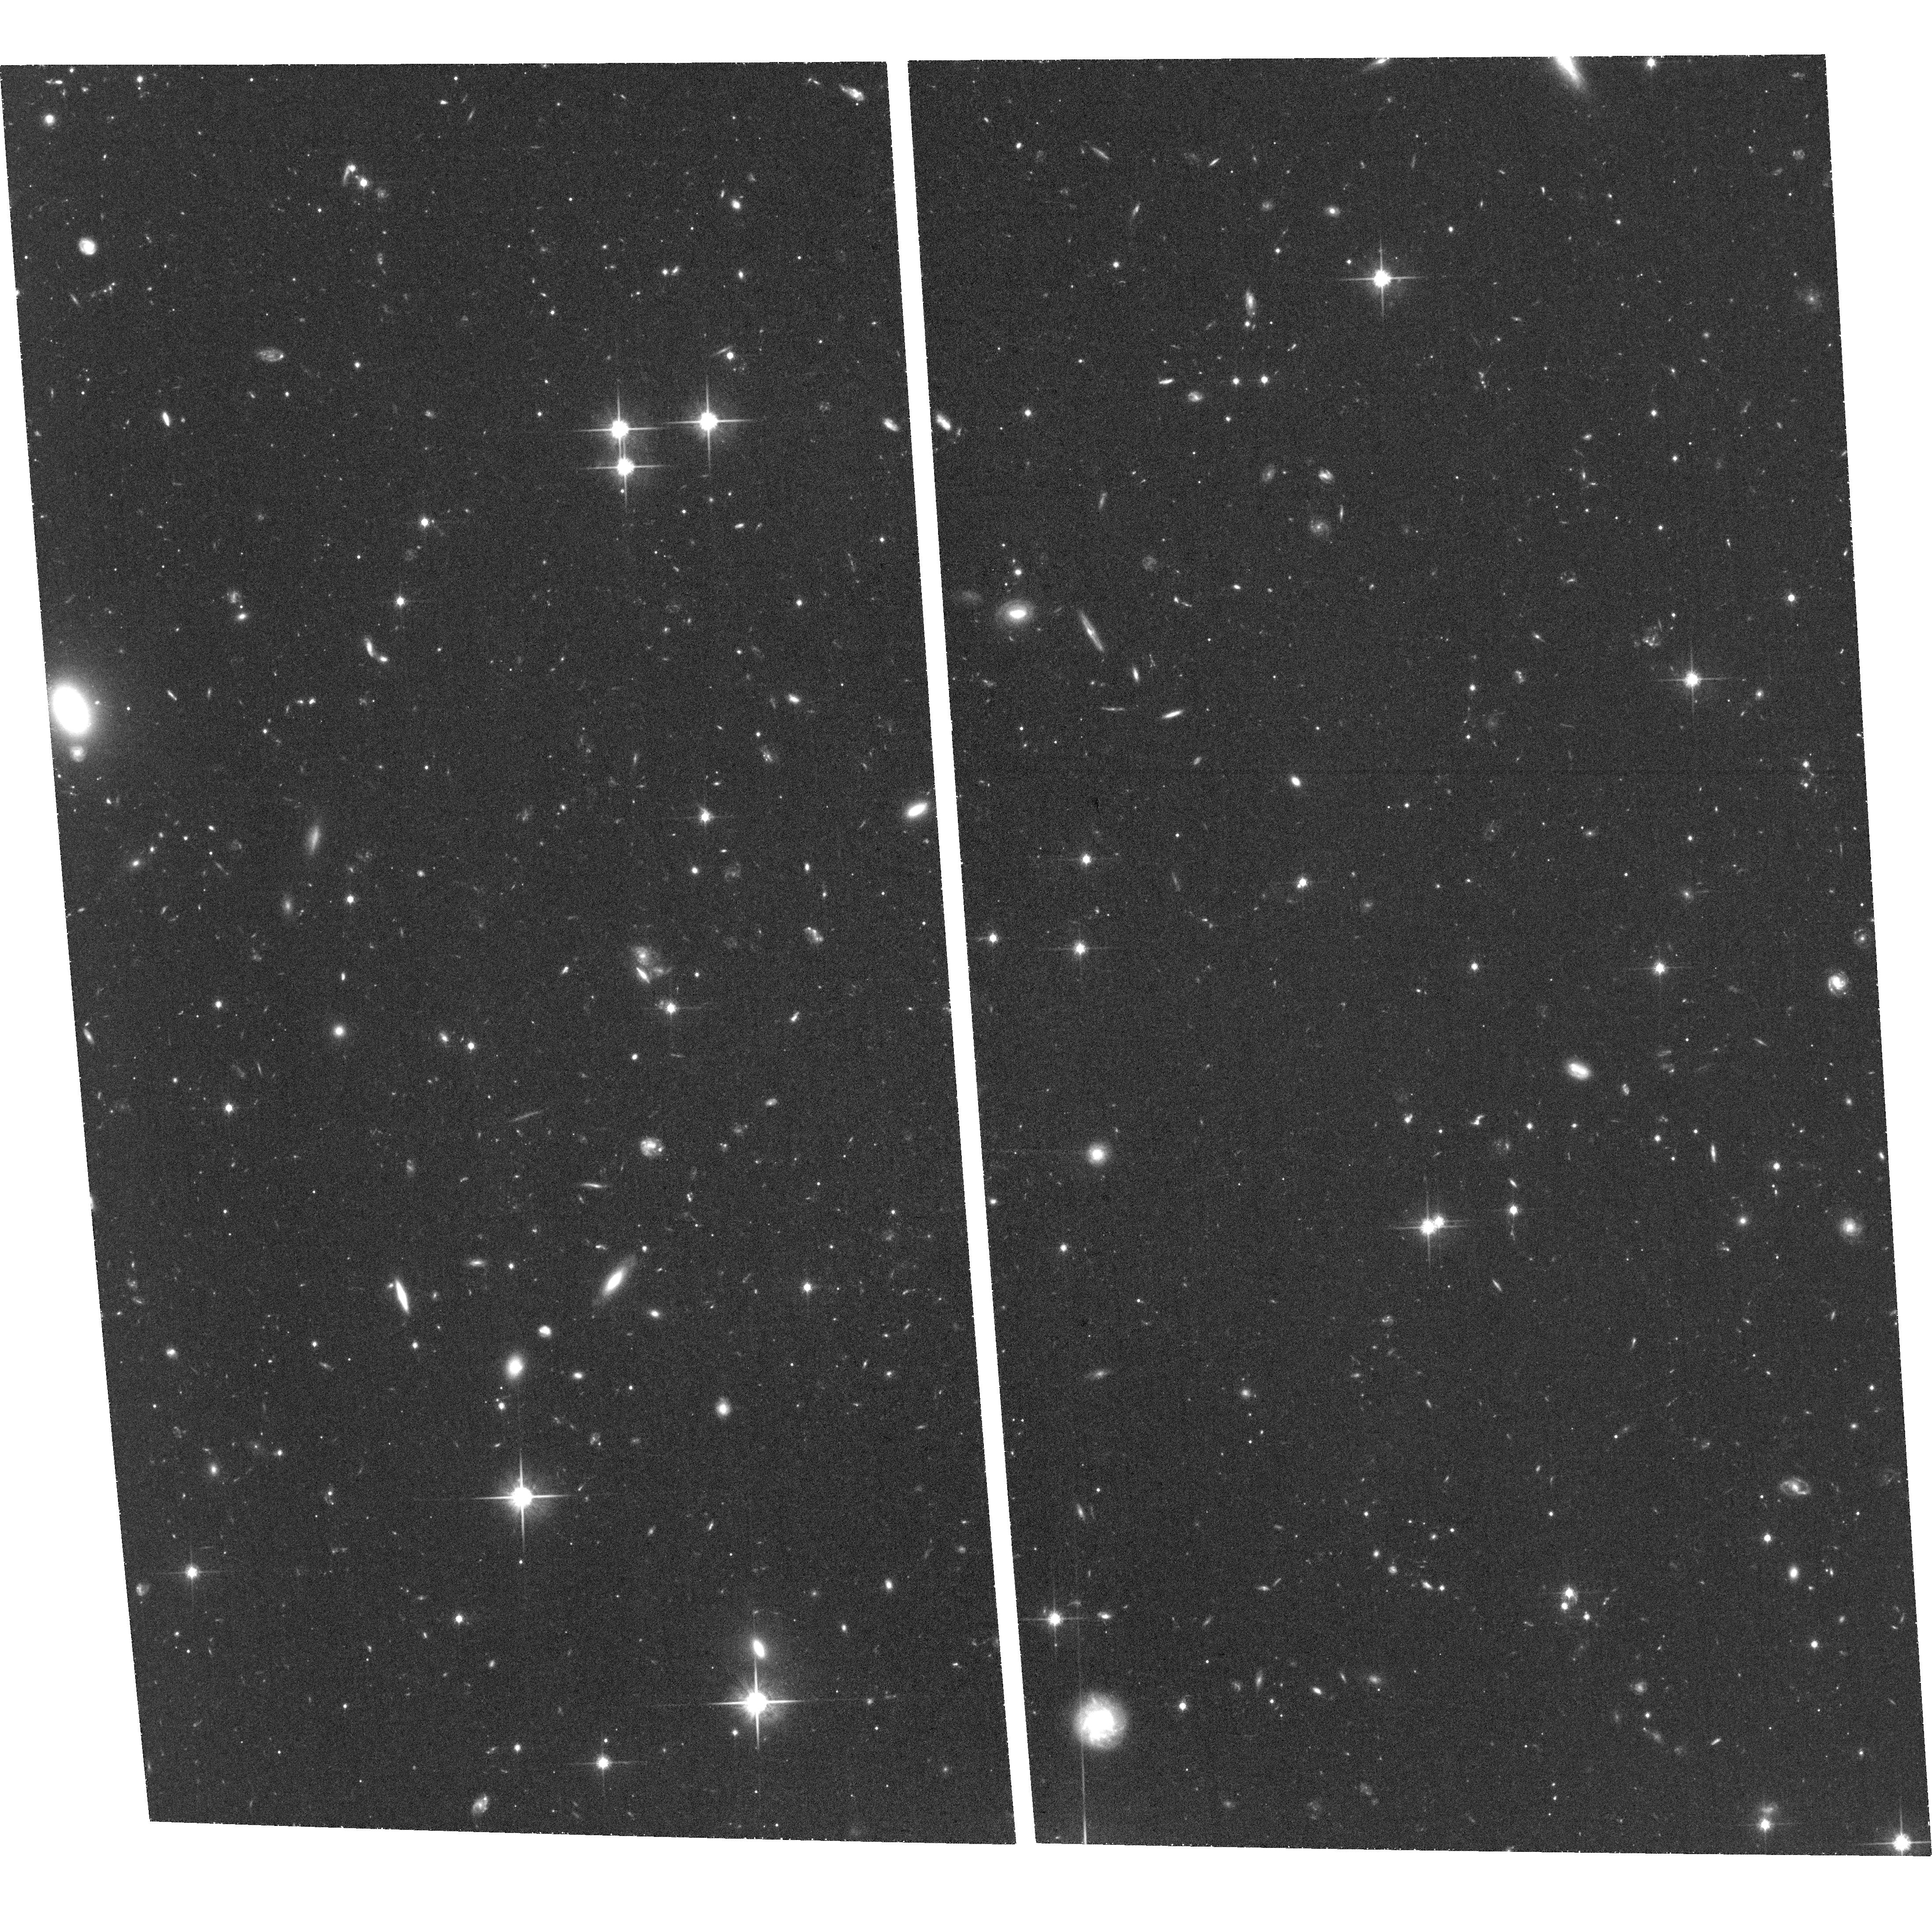
Target: HERCWEST. Instrument: ACS/WFC. Filter: F814W. Exposure: 1.4 h. Observation ID: hst_15182_09_acs_wfc_f814w_jdhd09

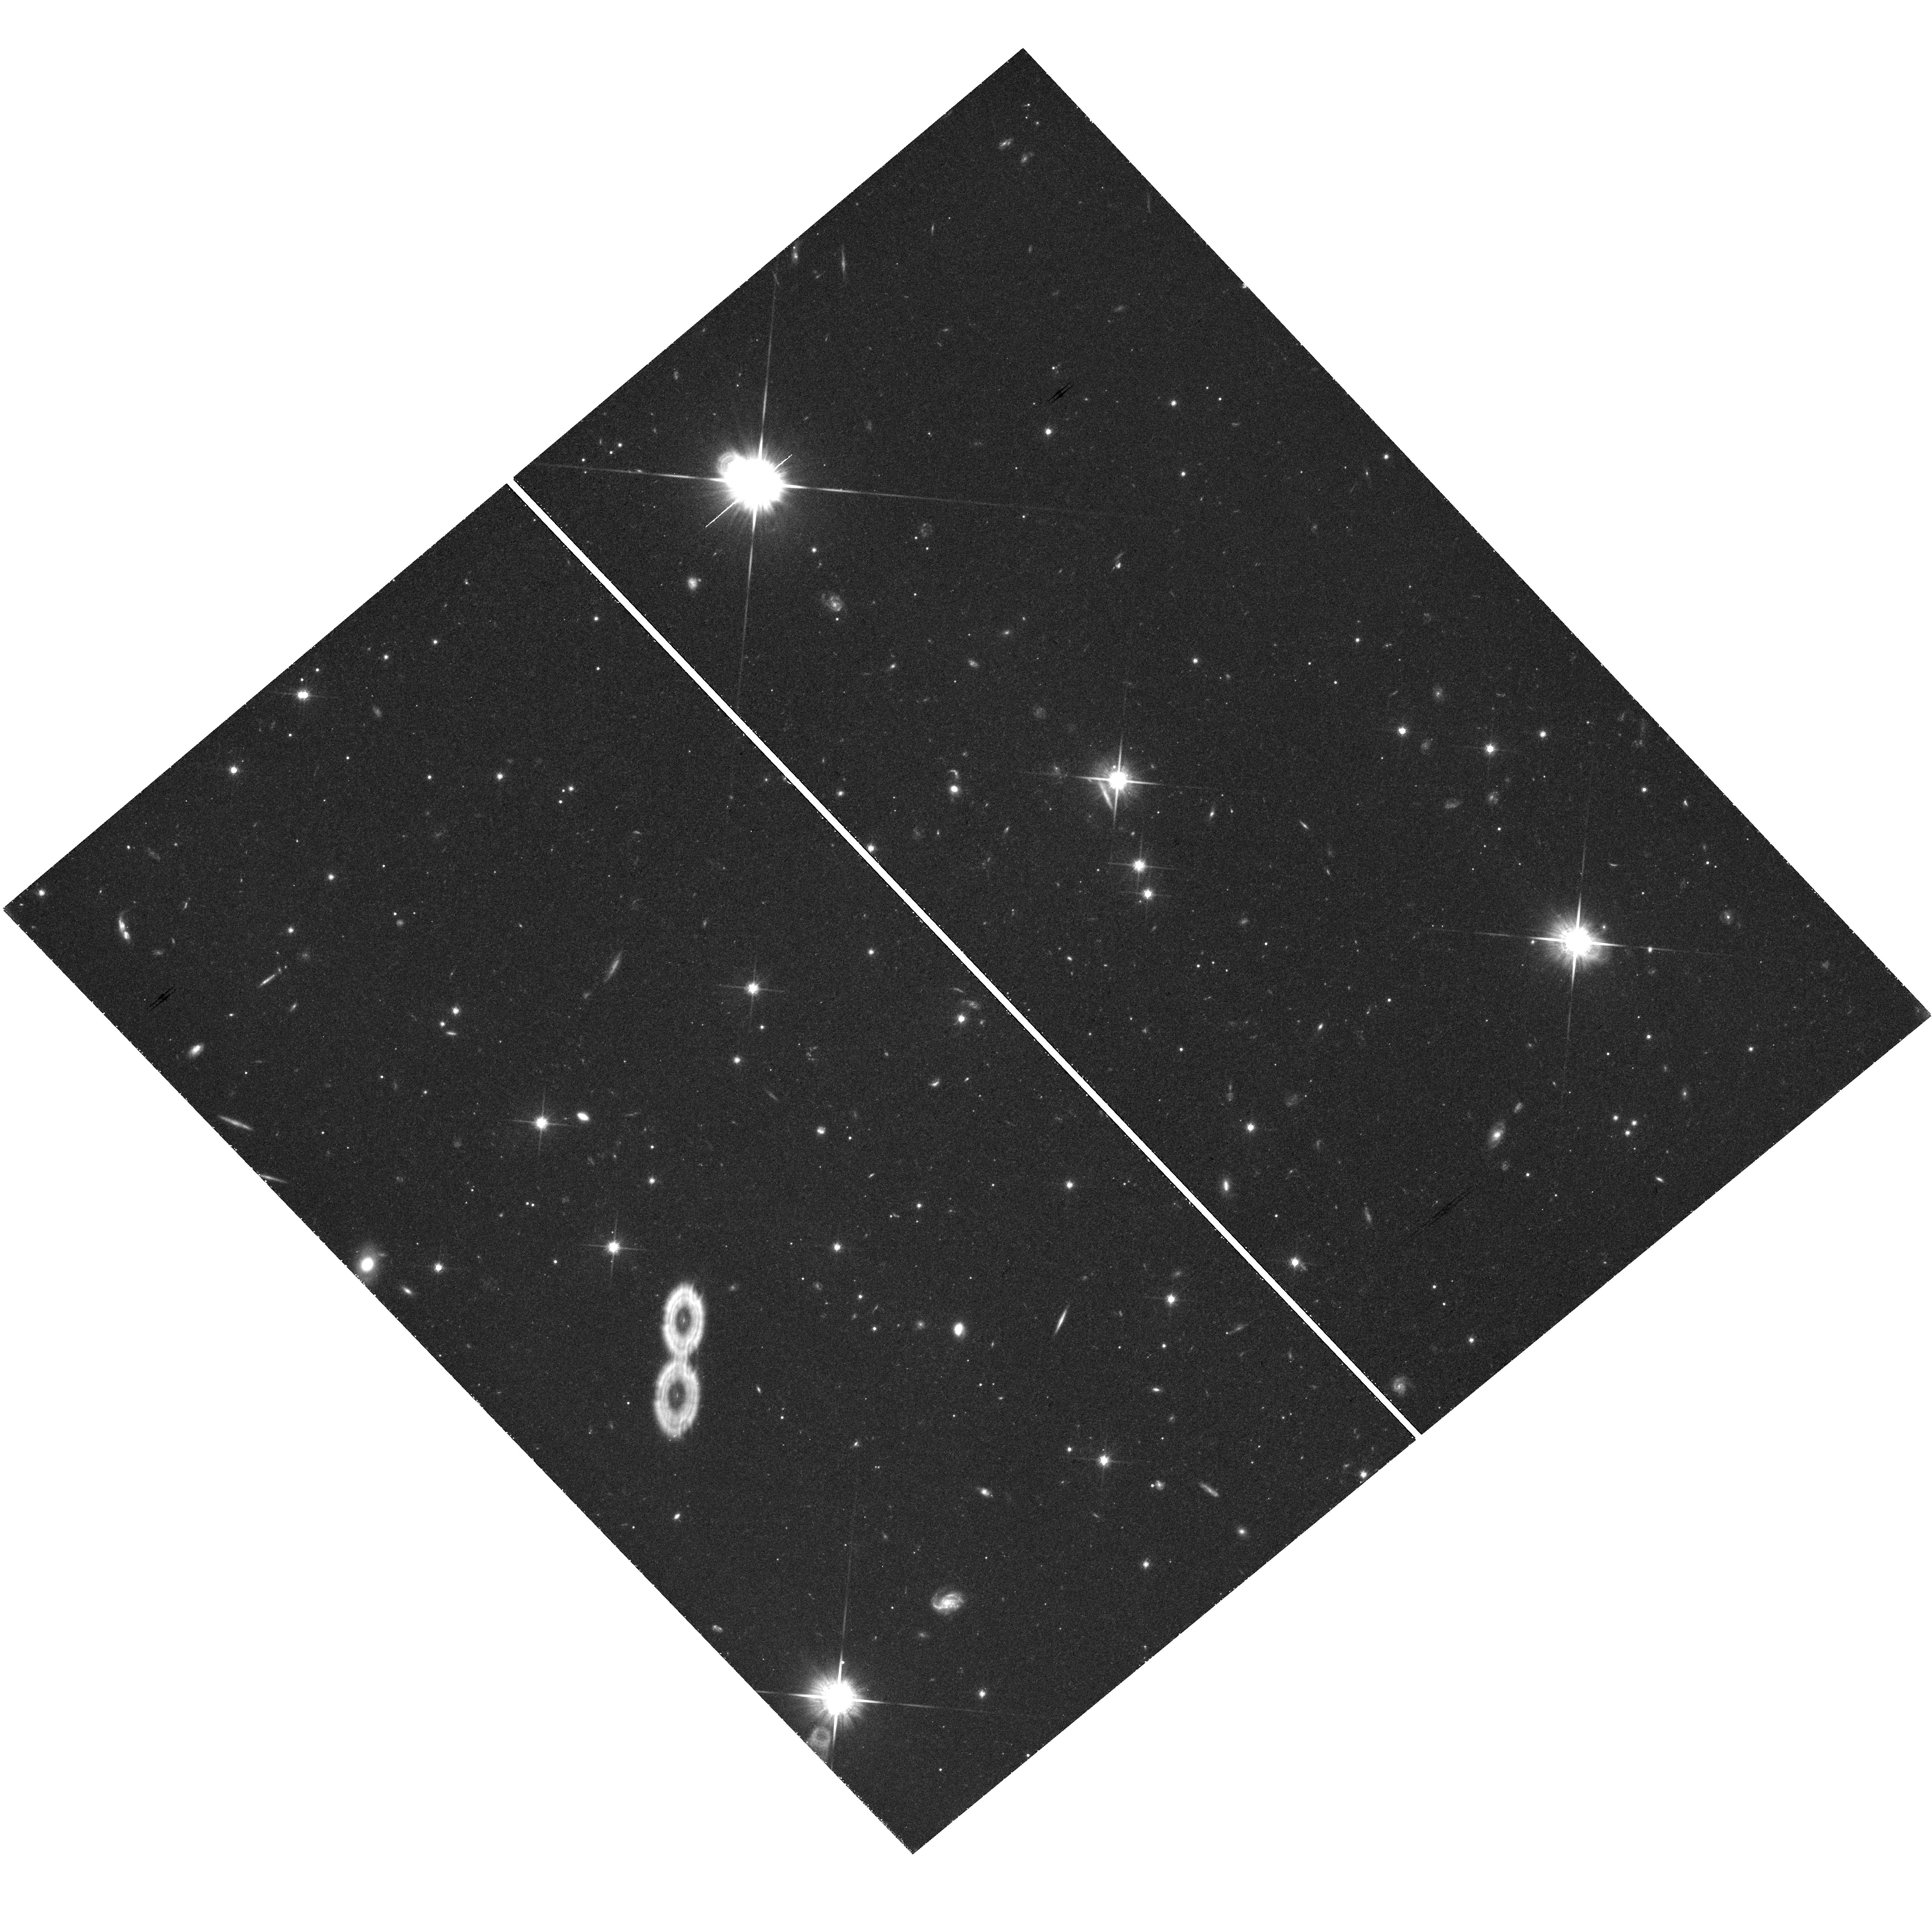
Target: HERCEAST. Instrument: WFC3/UVIS. Filter: F814W. Exposure: 1.5 h. Observation ID: hst_15182_05_wfc3_uvis_f814w_idhd05

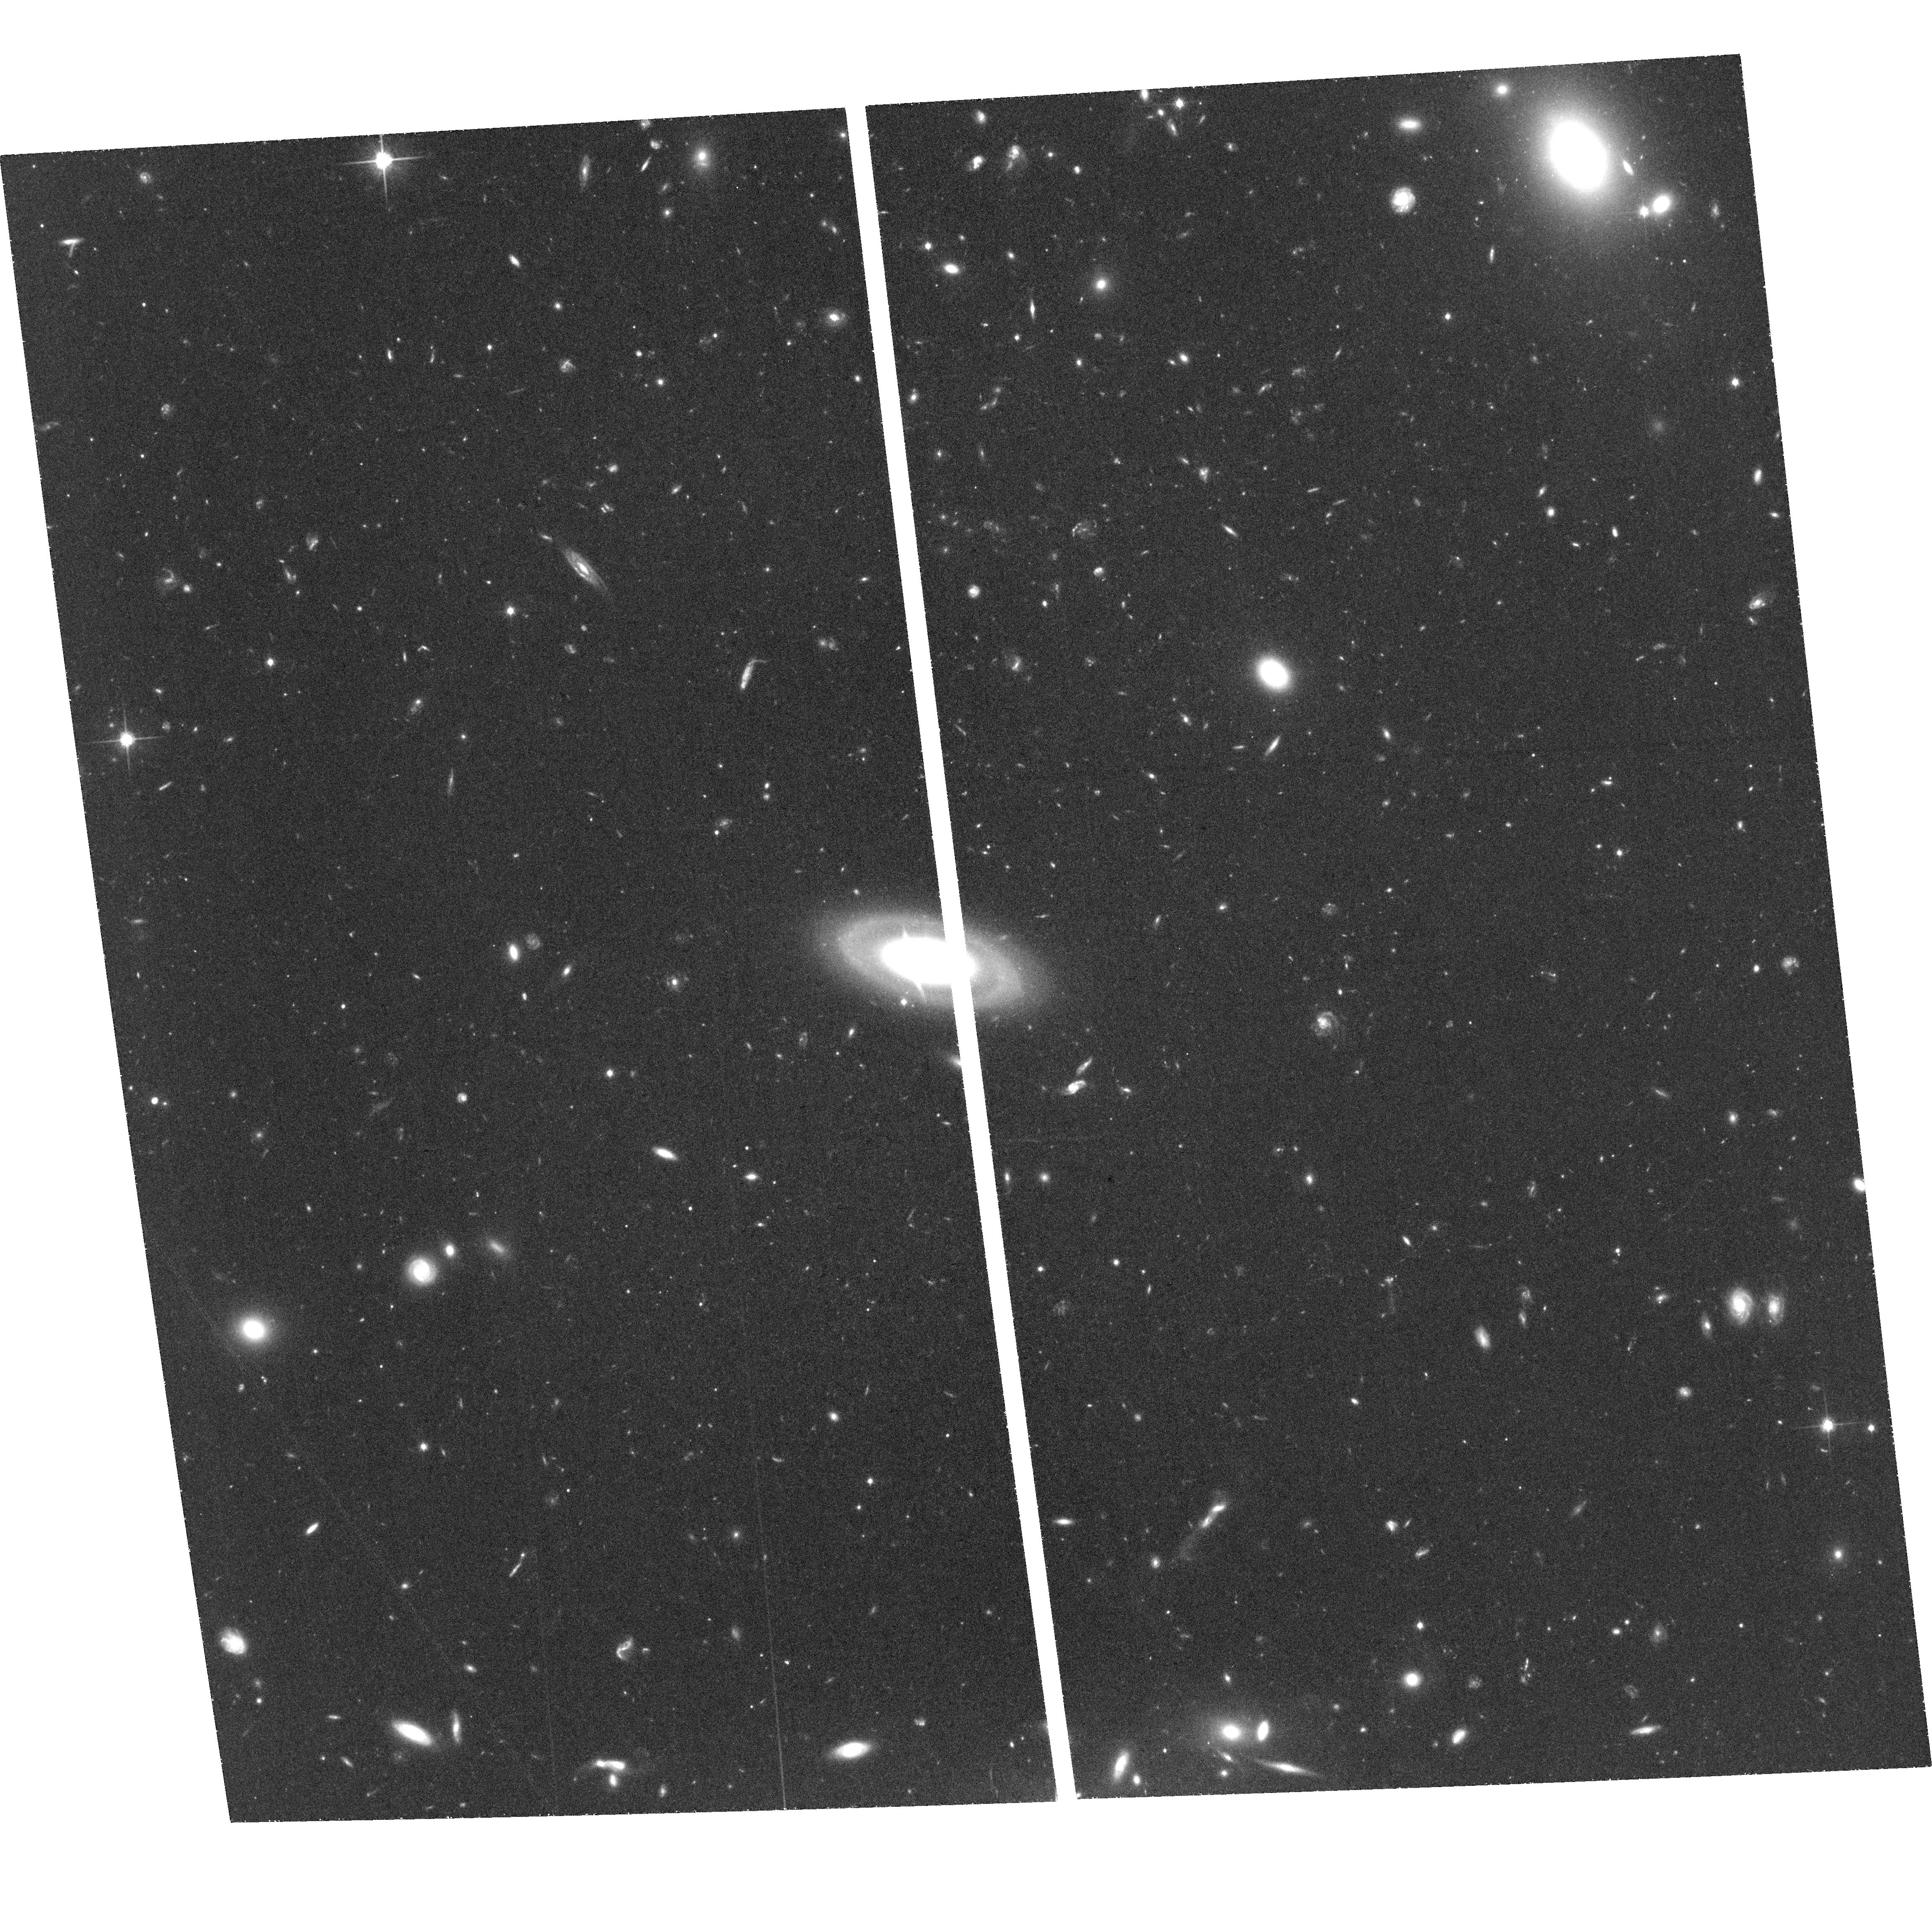
Target: LEOVNE. Instrument: ACS/WFC. Filter: F814W. Exposure: 1.4 h. Observation ID: hst_15182_02_acs_wfc_f814w_jdhd02

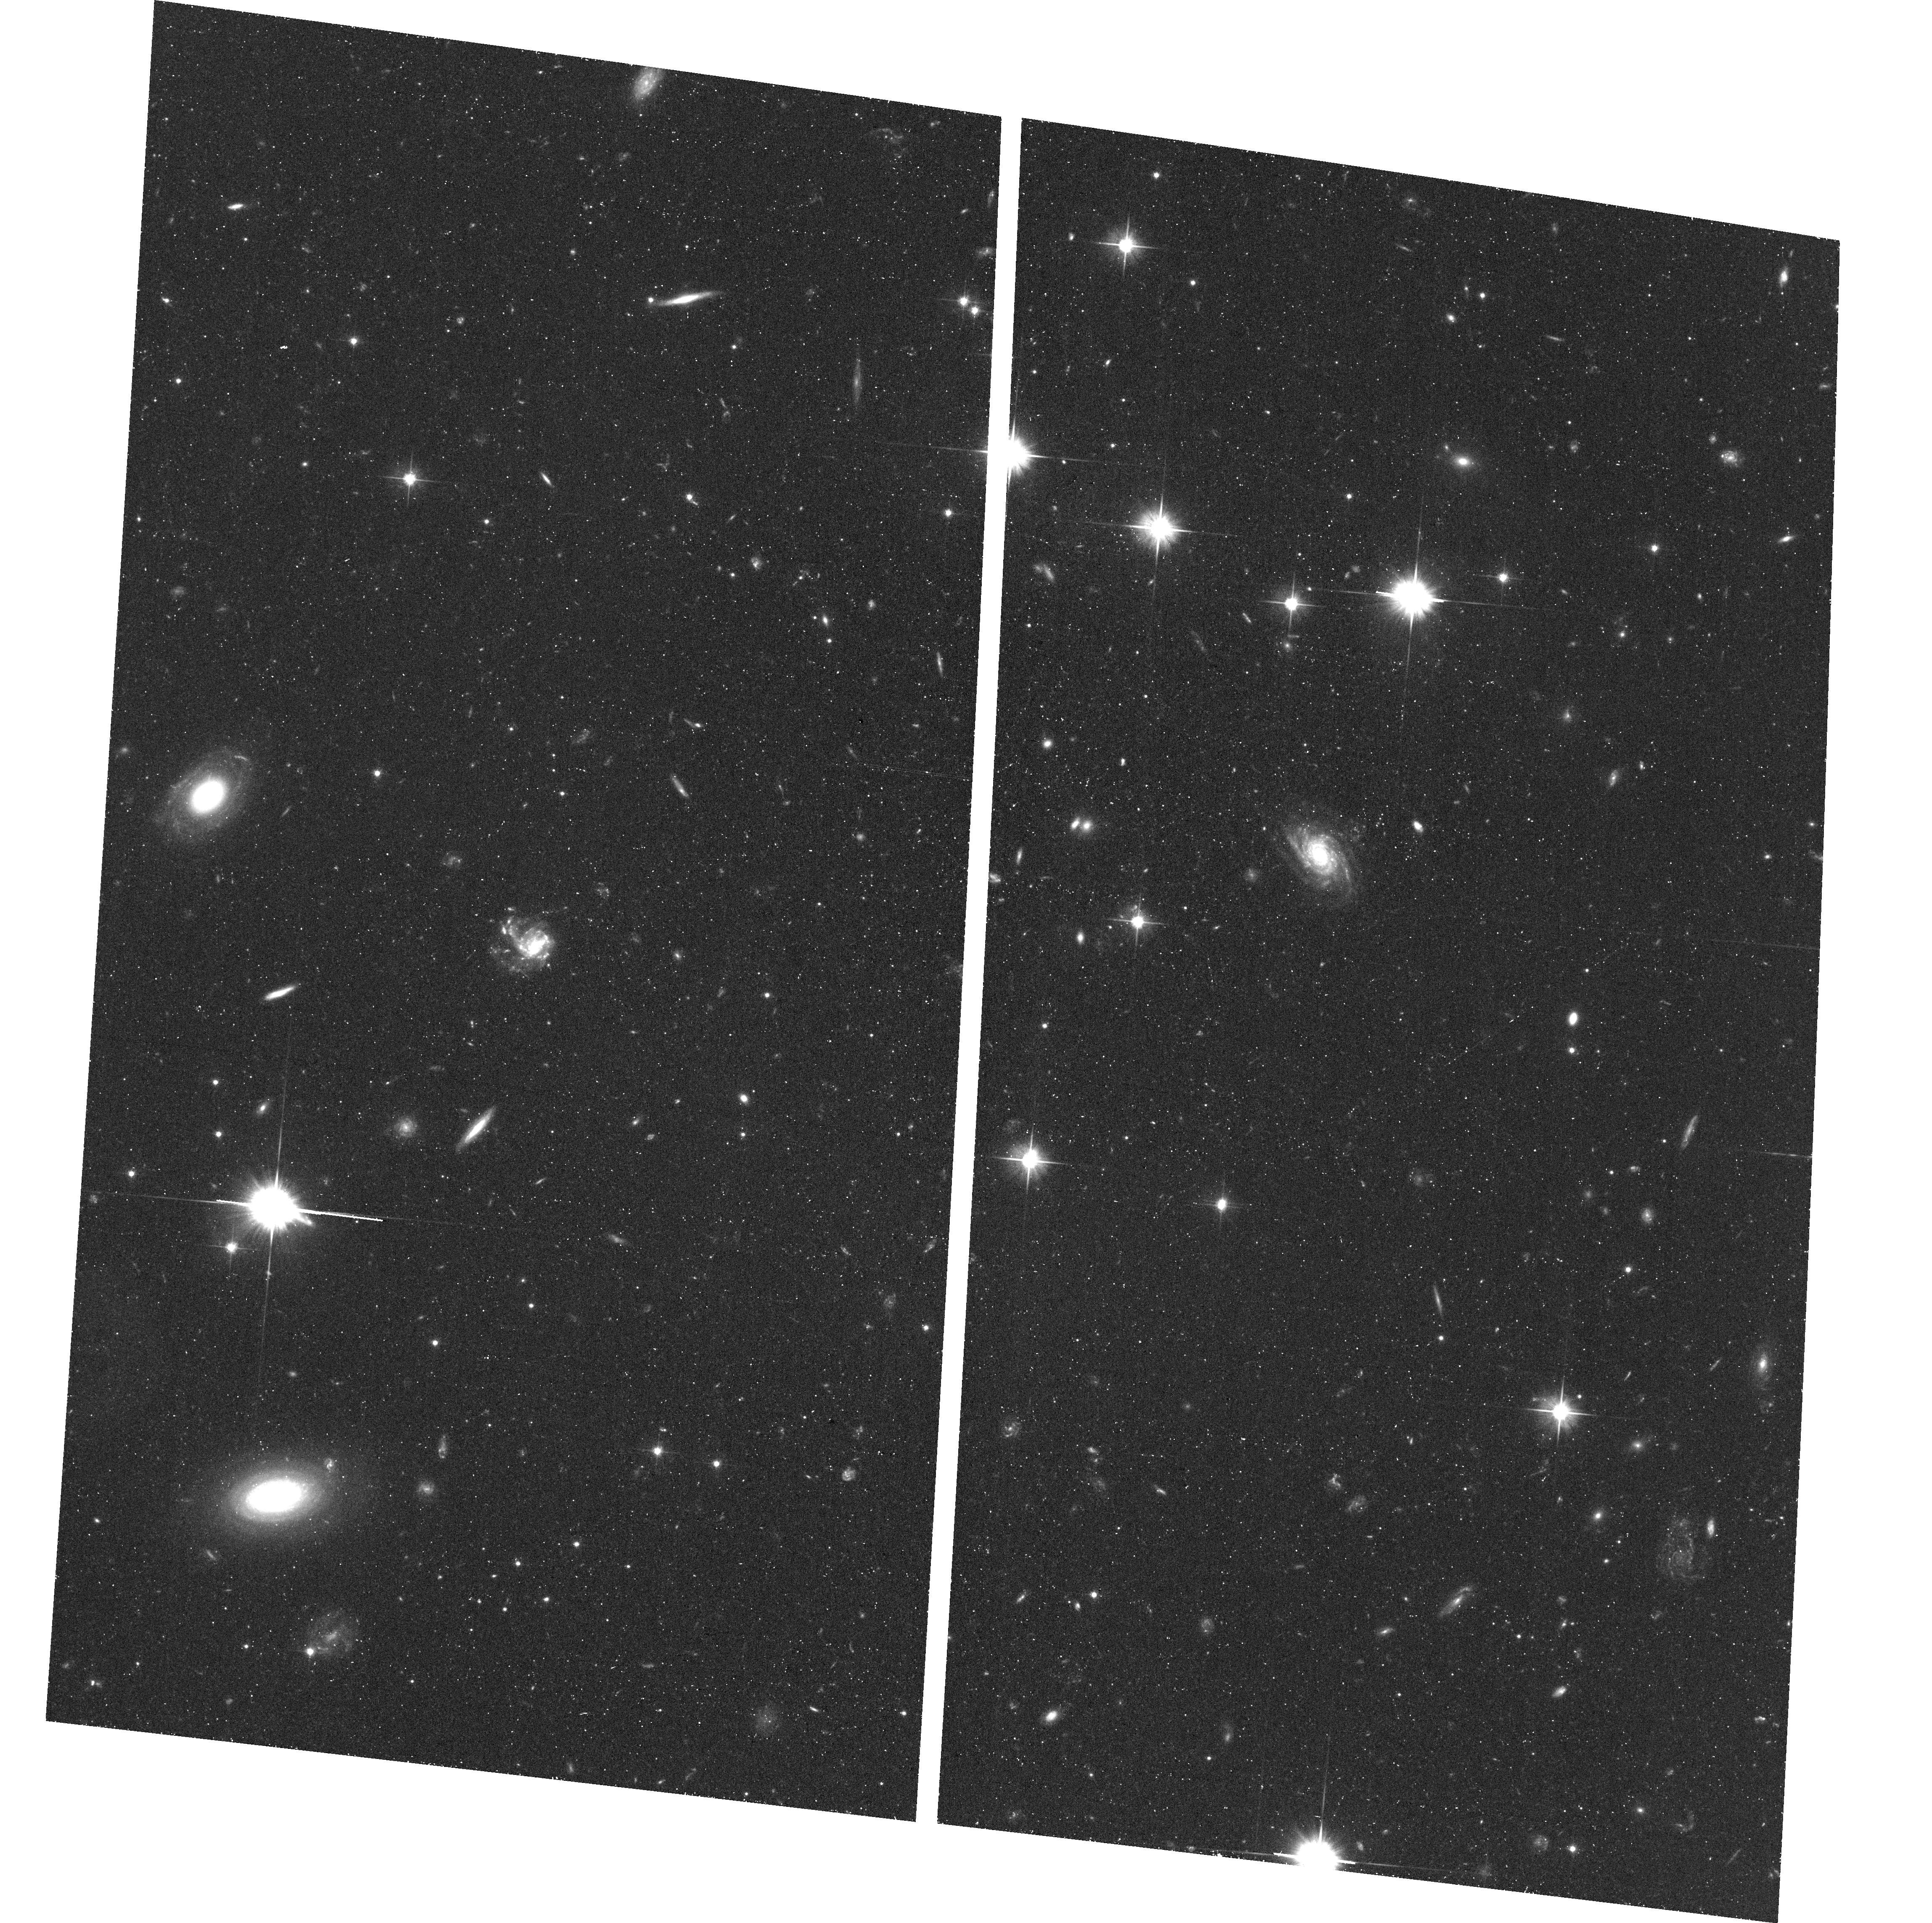
Target: HERCEAST. Instrument: ACS/WFC. Filter: F606W. Exposure: 42 min. Observation ID: hst_15182_03_acs_wfc_f606w_jdhd03

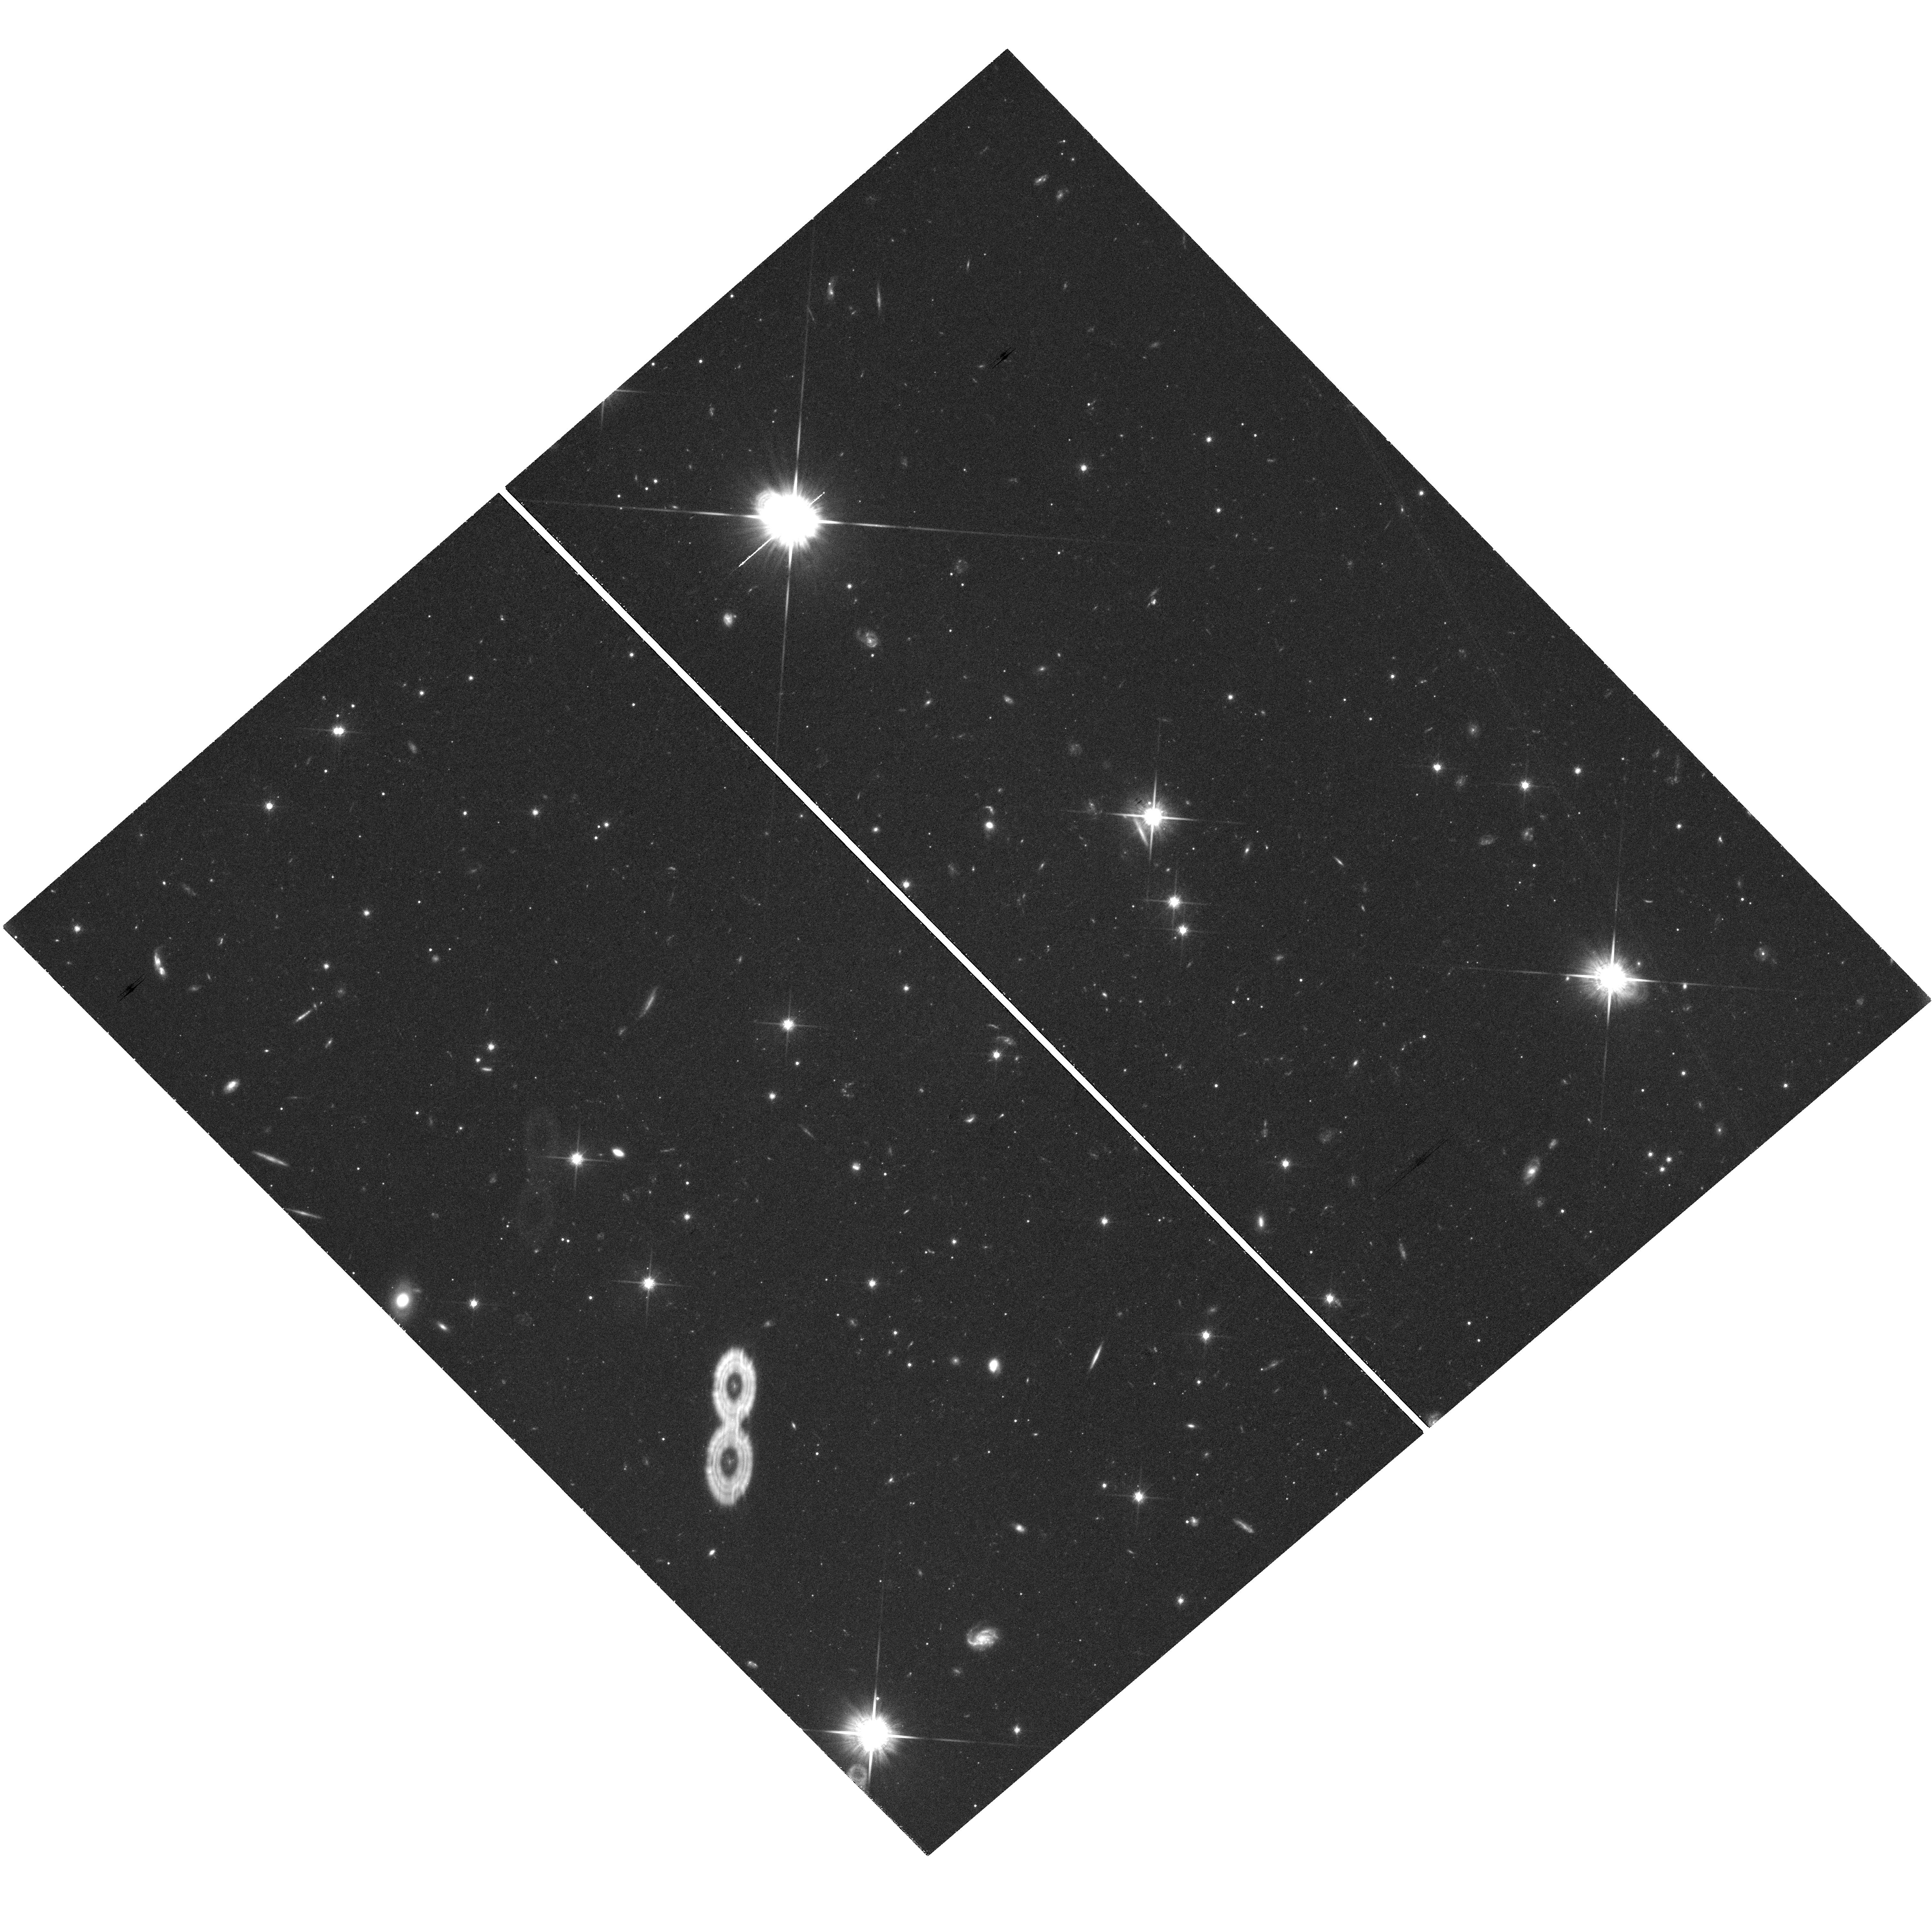
Target: HERCEAST. Instrument: WFC3/UVIS. Filter: F814W. Exposure: 2.2 h. Observation ID: hst_15182_06_wfc3_uvis_f814w_idhd06

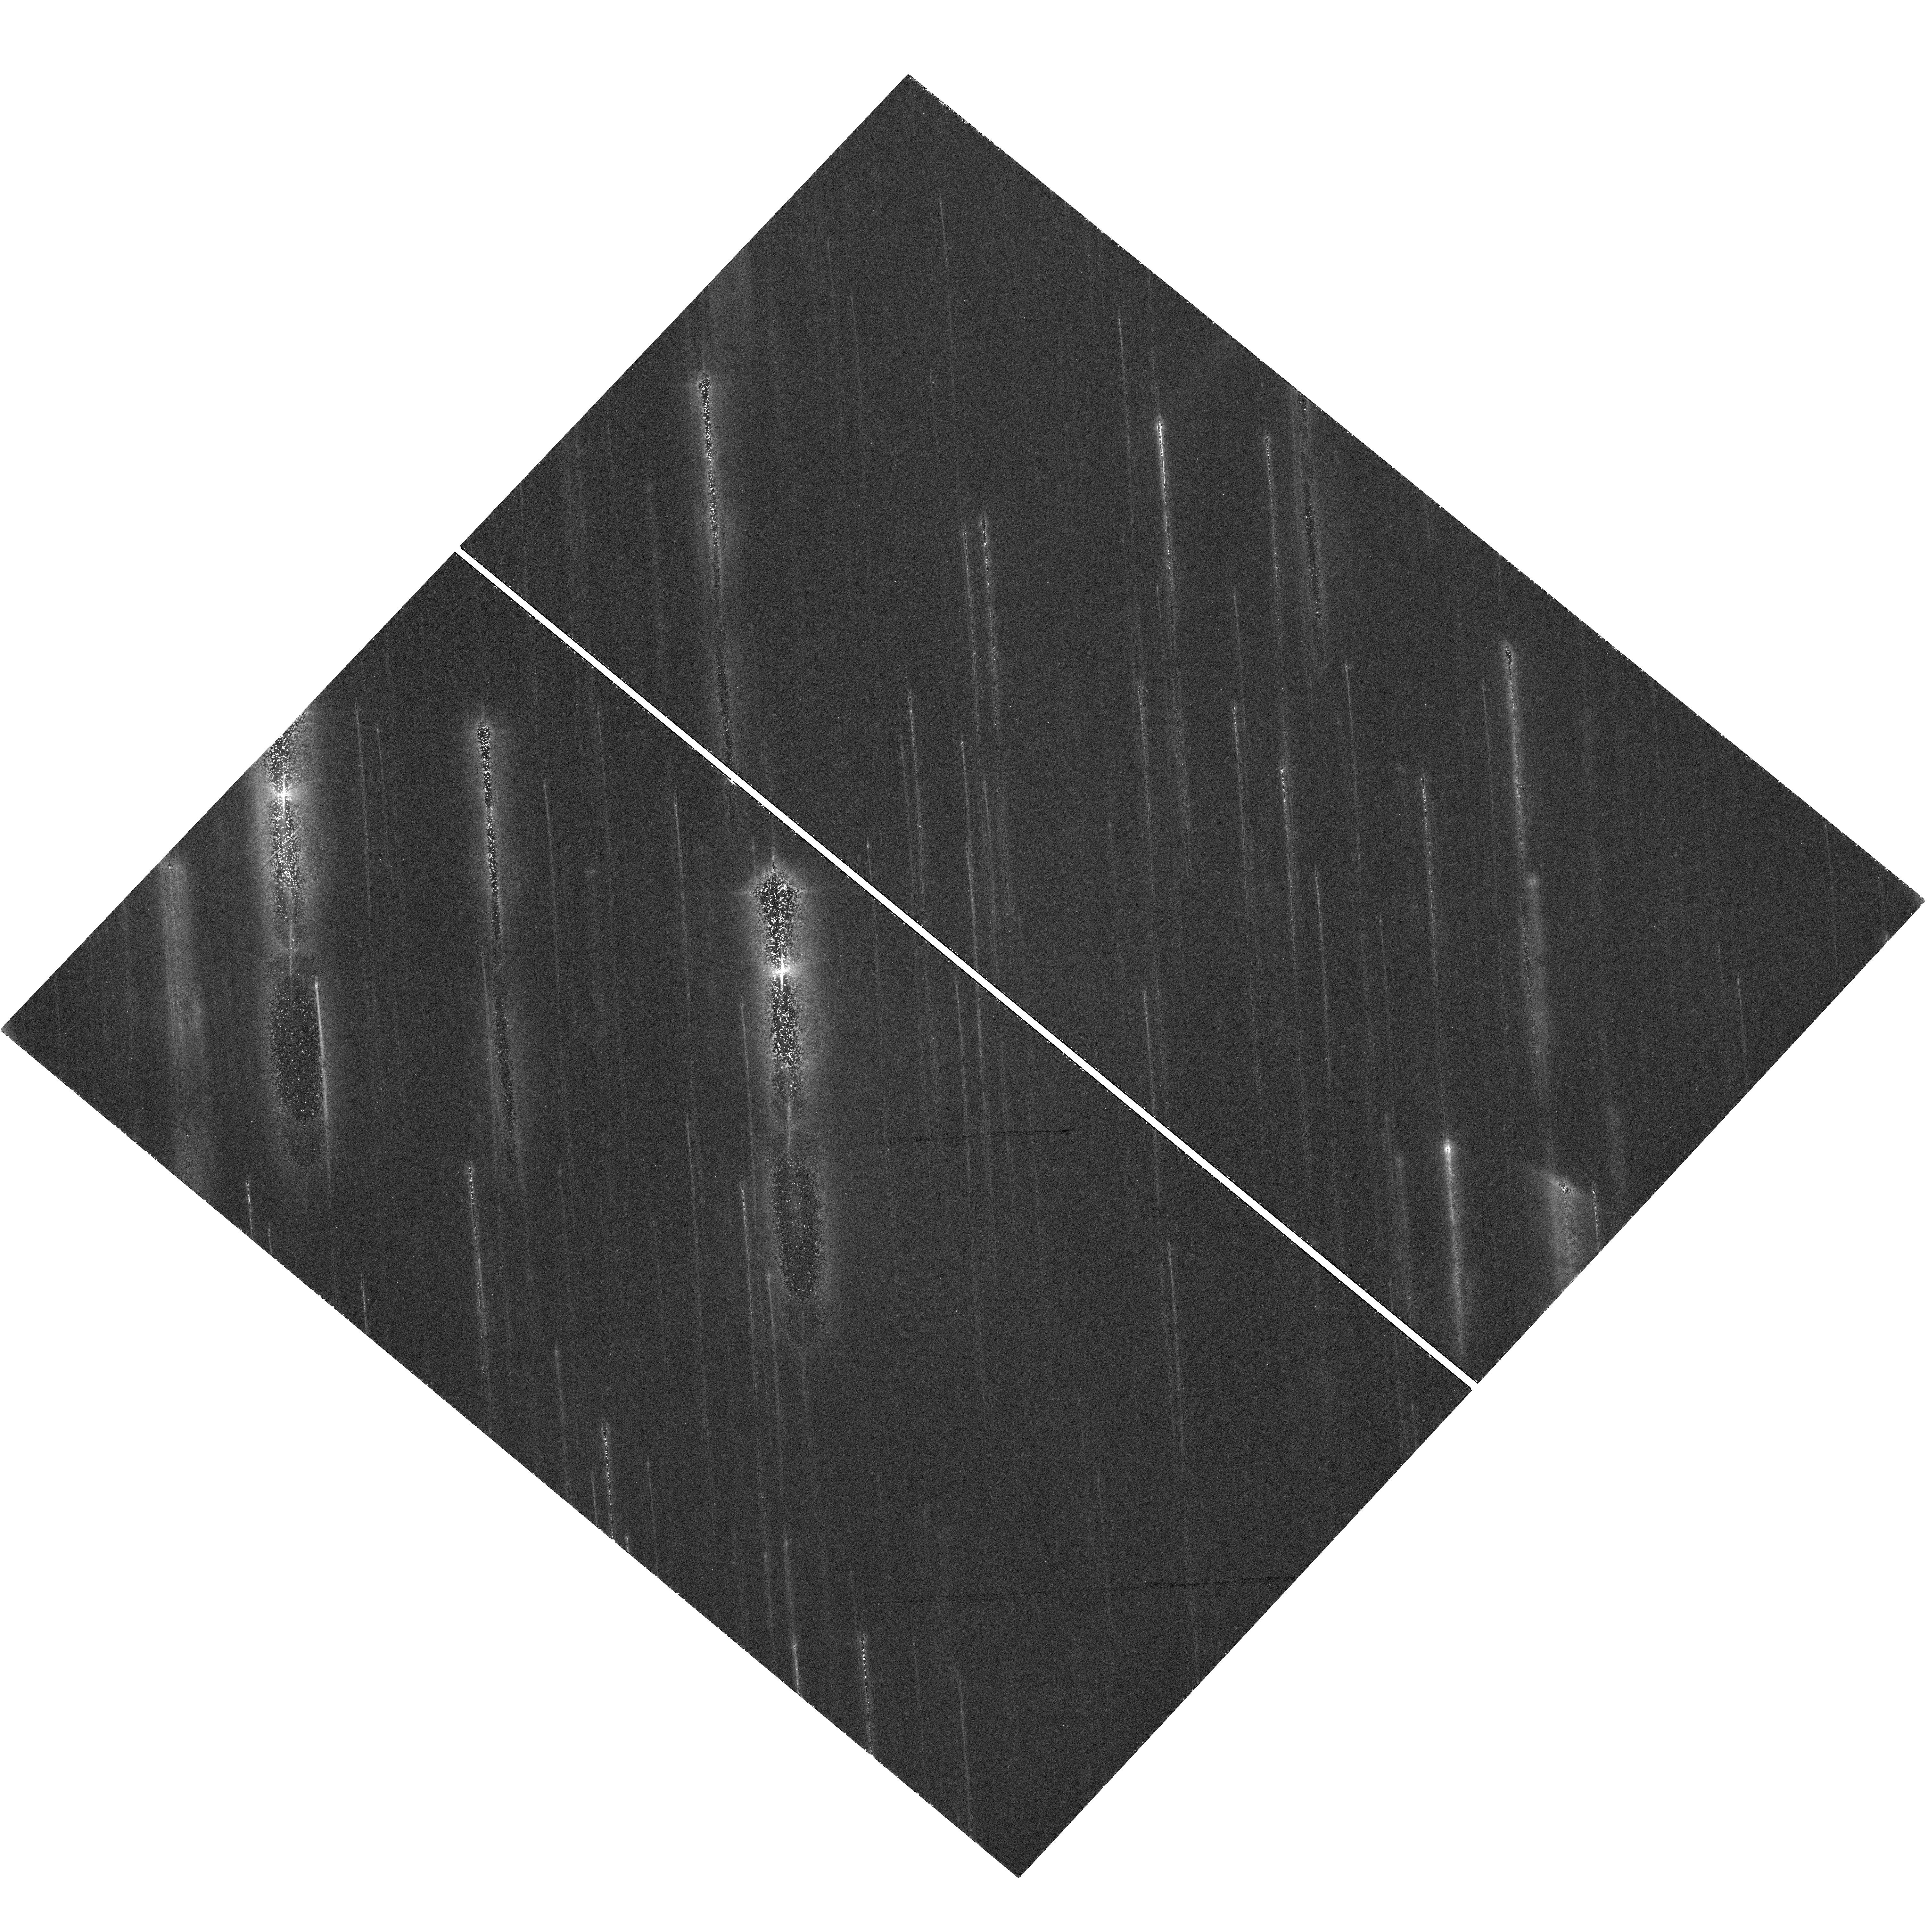
Target: HERCWEST. Instrument: WFC3/UVIS. Filter: F814W. Exposure: 2.2 h. Observation ID: hst_15182_10_wfc3_uvis_f814w_idhd10

The Origin of Ultra-Faint Galaxies (PI: Sand, David J.)

We request 24 orbits of HST/ACS to obtain imaging in F606W and F814W of apparent tidal features in two ultra-faint dwarf galaxies: Hercules and Leo V. This will enable us to test whether the stars in ultra- faint galaxies--as a population--have been affected by Galactic tides. Most of the new dwarfs show signs of tidal interaction in ground-based photometry, several have measured ellipticities greater than ~0.5, and kinematics of a subset show velocity gradients. These ubiquitous hints for tidal effects among distant dwarfs is particularly surprising and suggestive. If most ultra-faint dwarfs are disturbed by tides, then recent tests of galaxy formation in the near field have unstable foundations. HST resolution provides an opportunity to assess whether tidal features (accompanied by tentative kinematic gradients) seen in ground-based observations of Hercules and Leo V are genuine or are instead clumps of compact background galaxies masquerading as stellar debris. In Hercules, a further test is possible: searching for a distance gradient along the stretched body of the galaxy. Parallel pointings will sample similar dwarf-centric radii away from the tidal features, assuring an unambiguous result. Whether we confirm or rule out the presence of stellar loss in these objects, the consequences are important--the origin of the ultra-faint dwarfs tells us the lower limit to both galaxy formation and the number of dark matter subhalos inhabiting the Milky Way. This program is only possible with HST: its exquisite resolution can separate compact galaxies from main sequence dwarf stars at faint magnitudes, which even the best multi-band ground-based schemes struggle with.